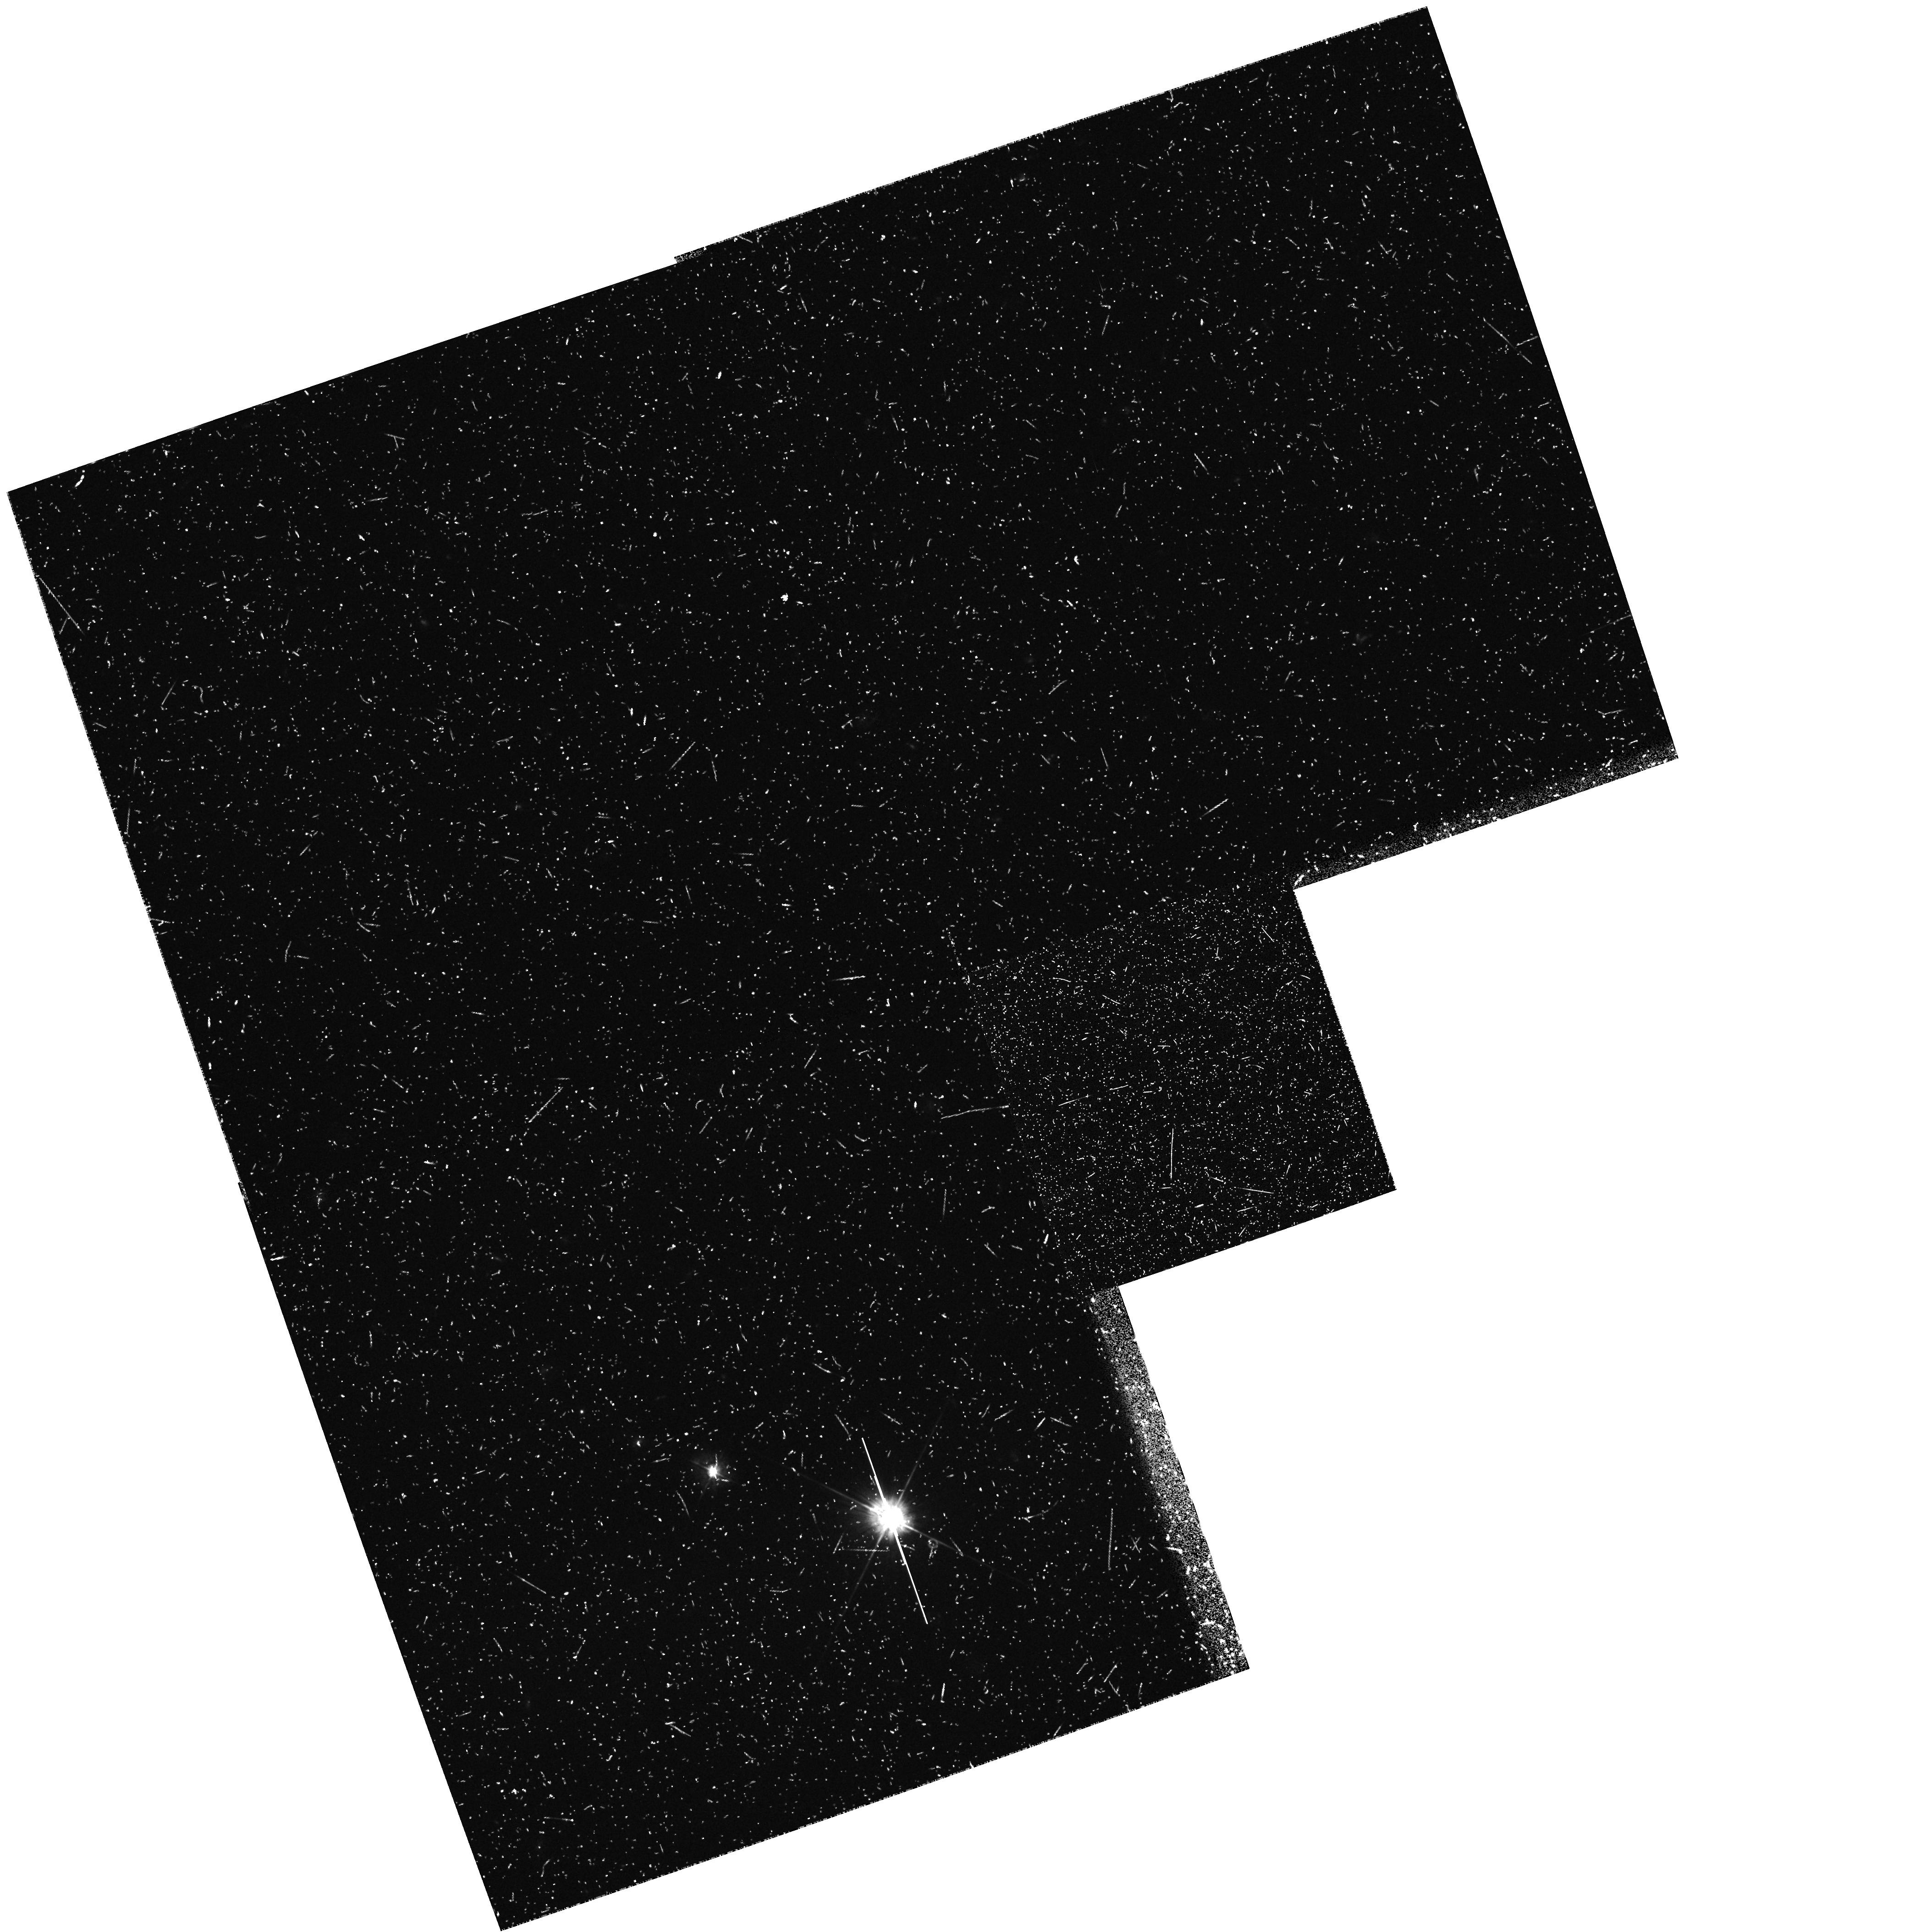
Target: field at RA 158.728°, Dec 39.767°
Instrument: WFPC2/PC
Filter: F450W
Exposure: 43 min
Observation ID: hst_7202_g4_wfpc2_pc_f450w_u3b7g4

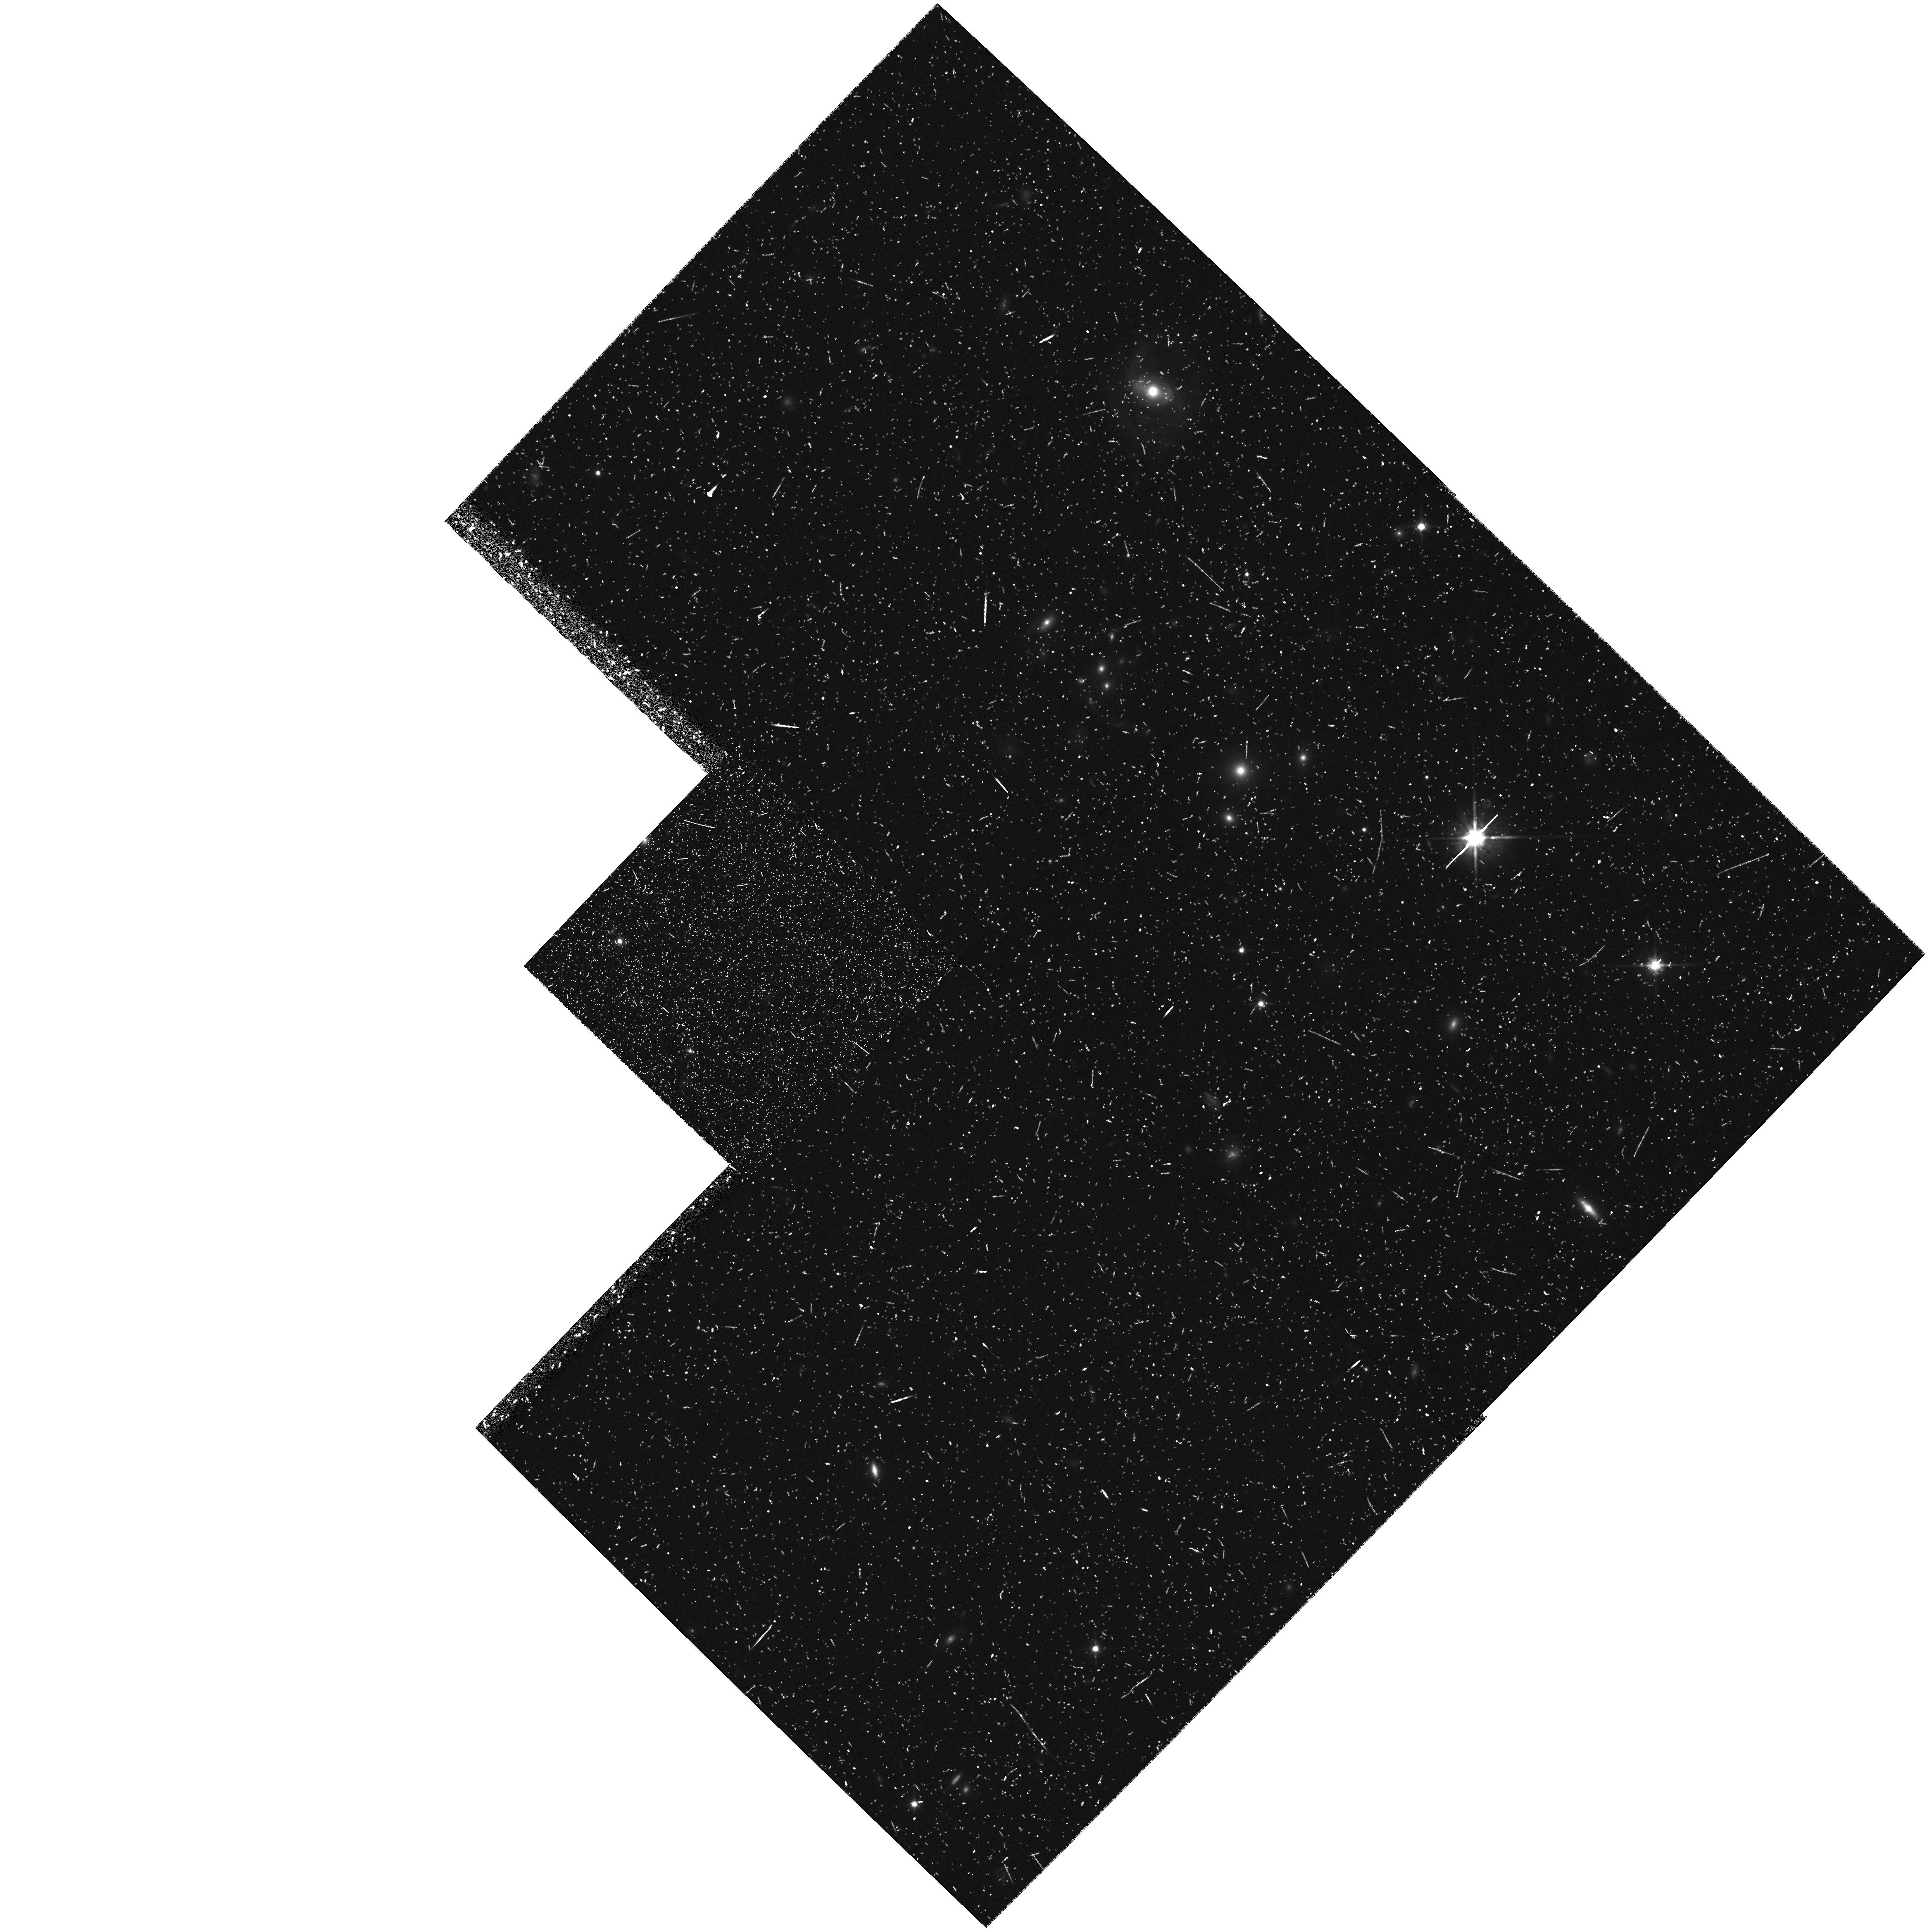
Target: field at RA 5.057°, Dec 28.605°
Instrument: WFPC2/PC
Filter: F814W
Exposure: 47 min
Observation ID: hst_7202_4y_wfpc2_pc_f814w_u3b74y

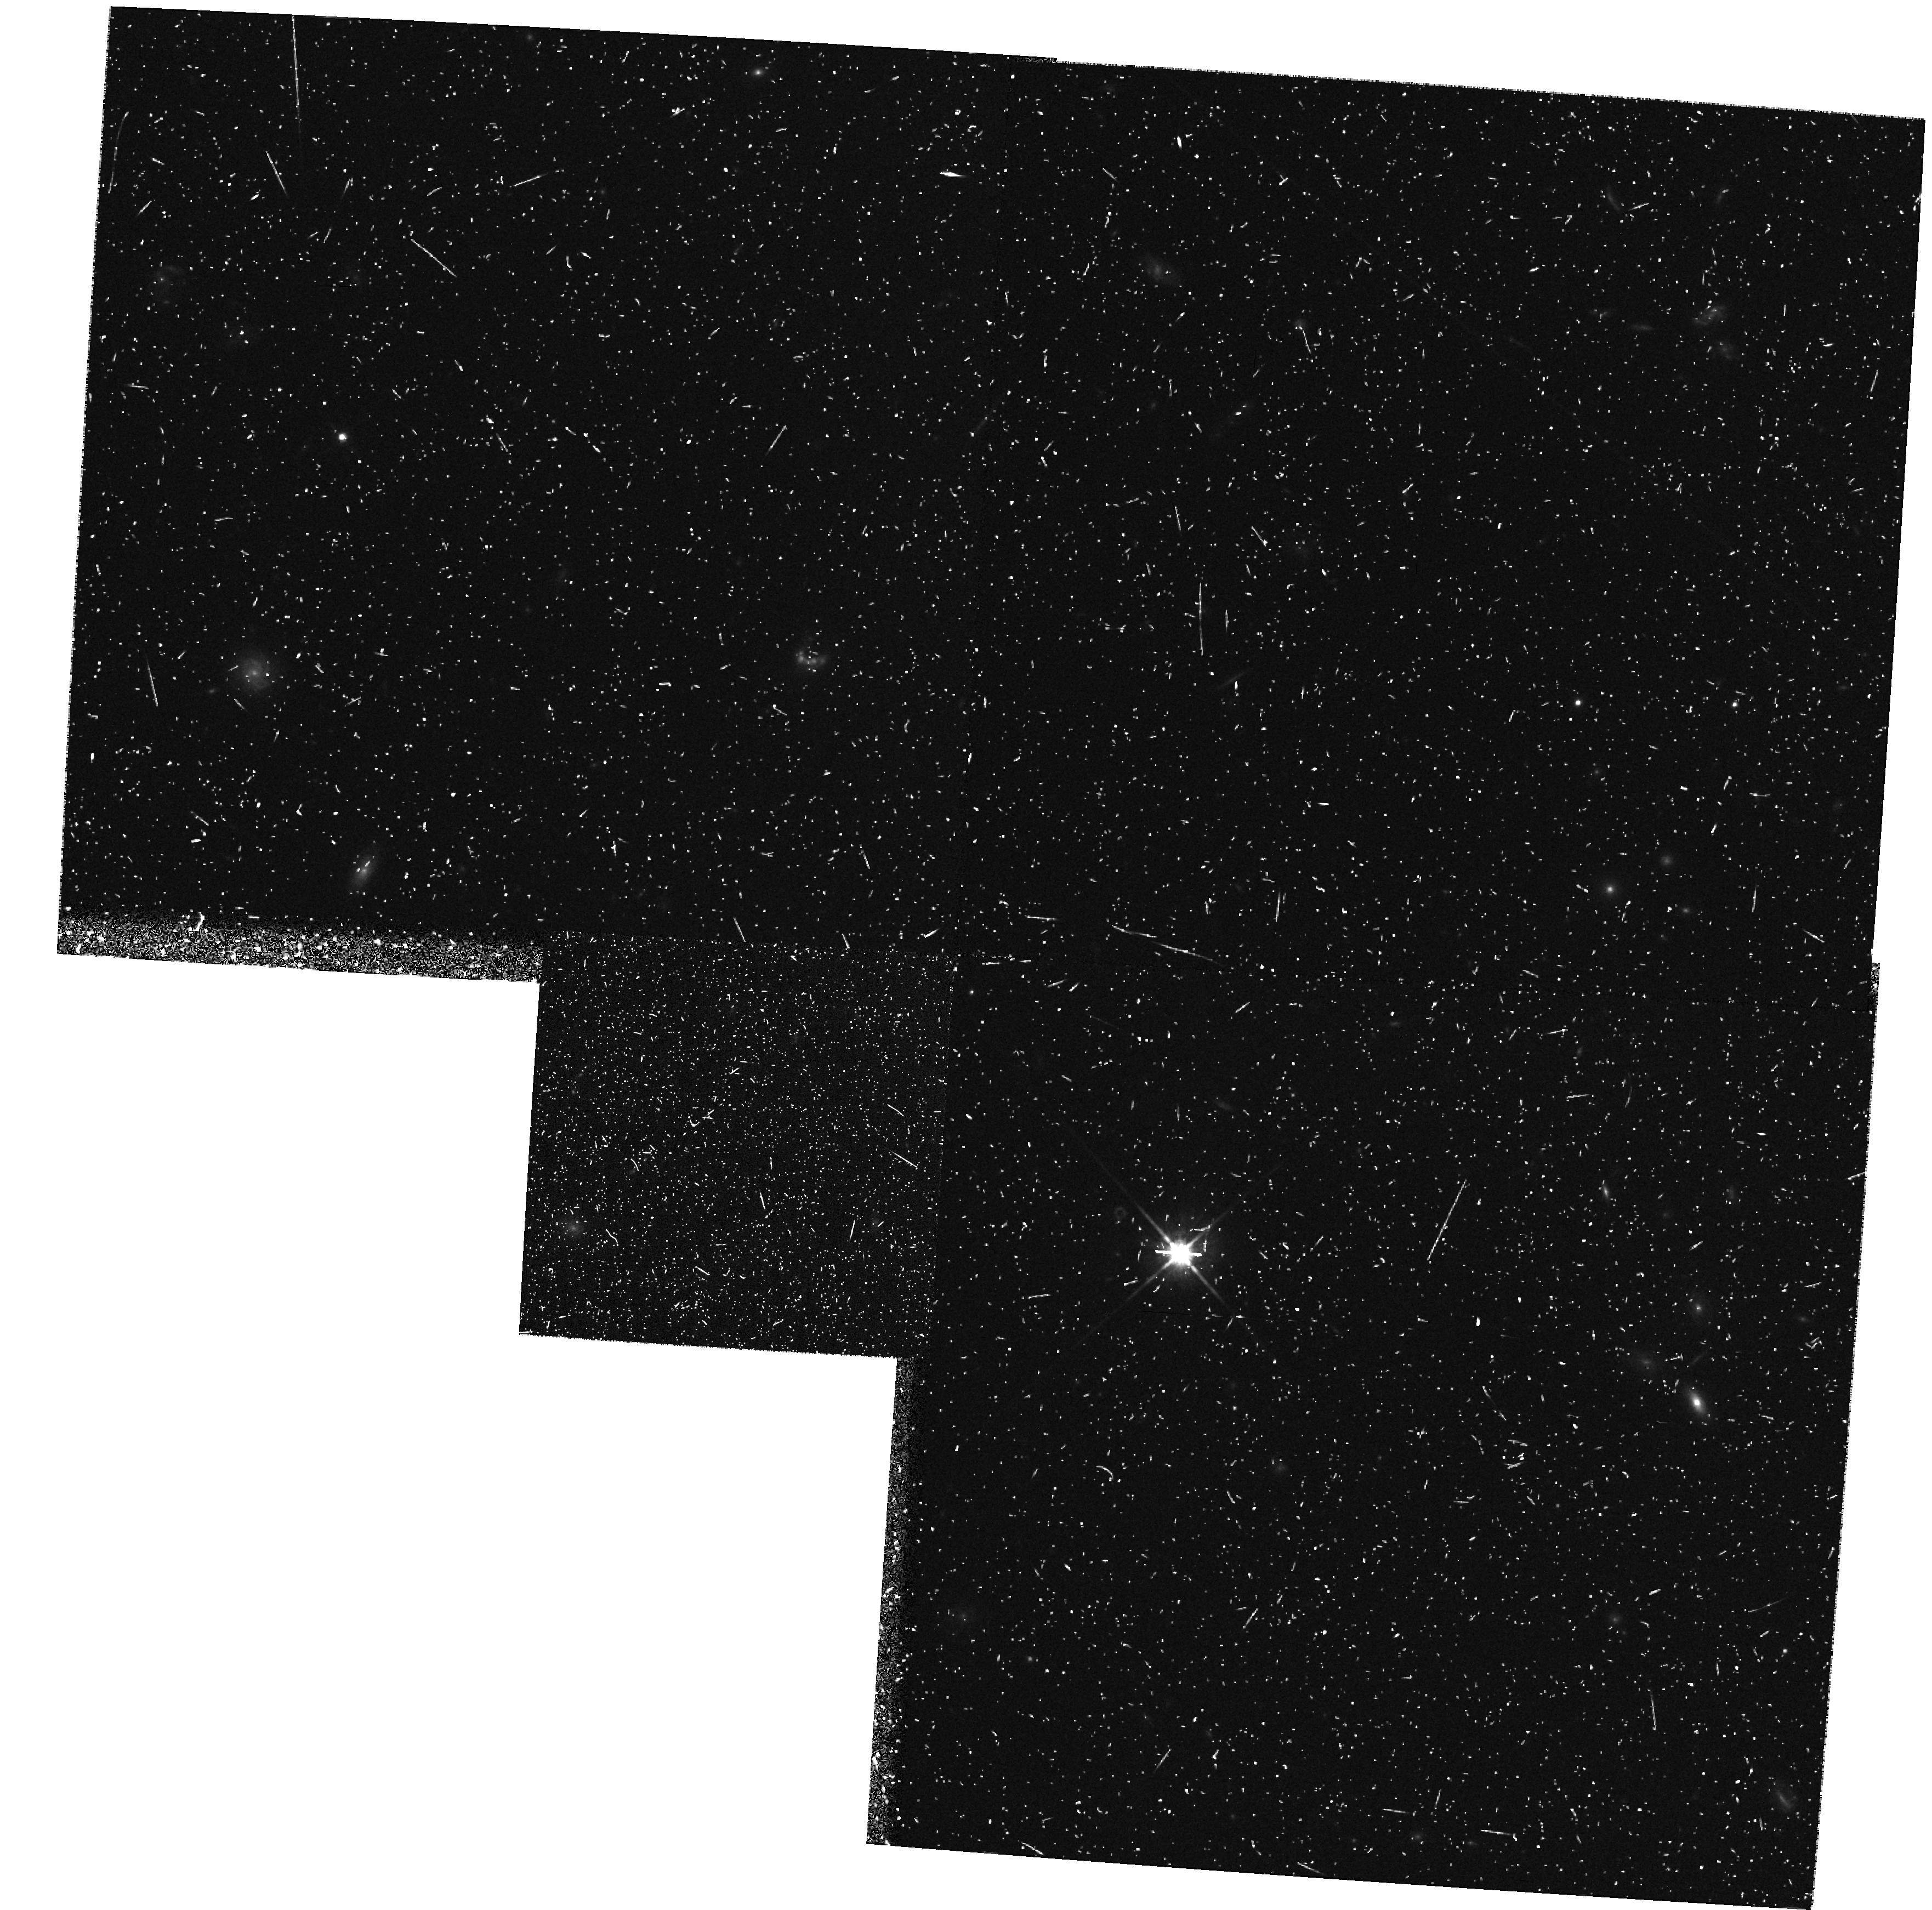
Target: field at RA 214.431°, Dec 52.389°
Instrument: WFPC2/PC
Filter: F814W
Exposure: 30 min
Observation ID: hst_7202_rl_wfpc2_pc_f814w_u3b7rl

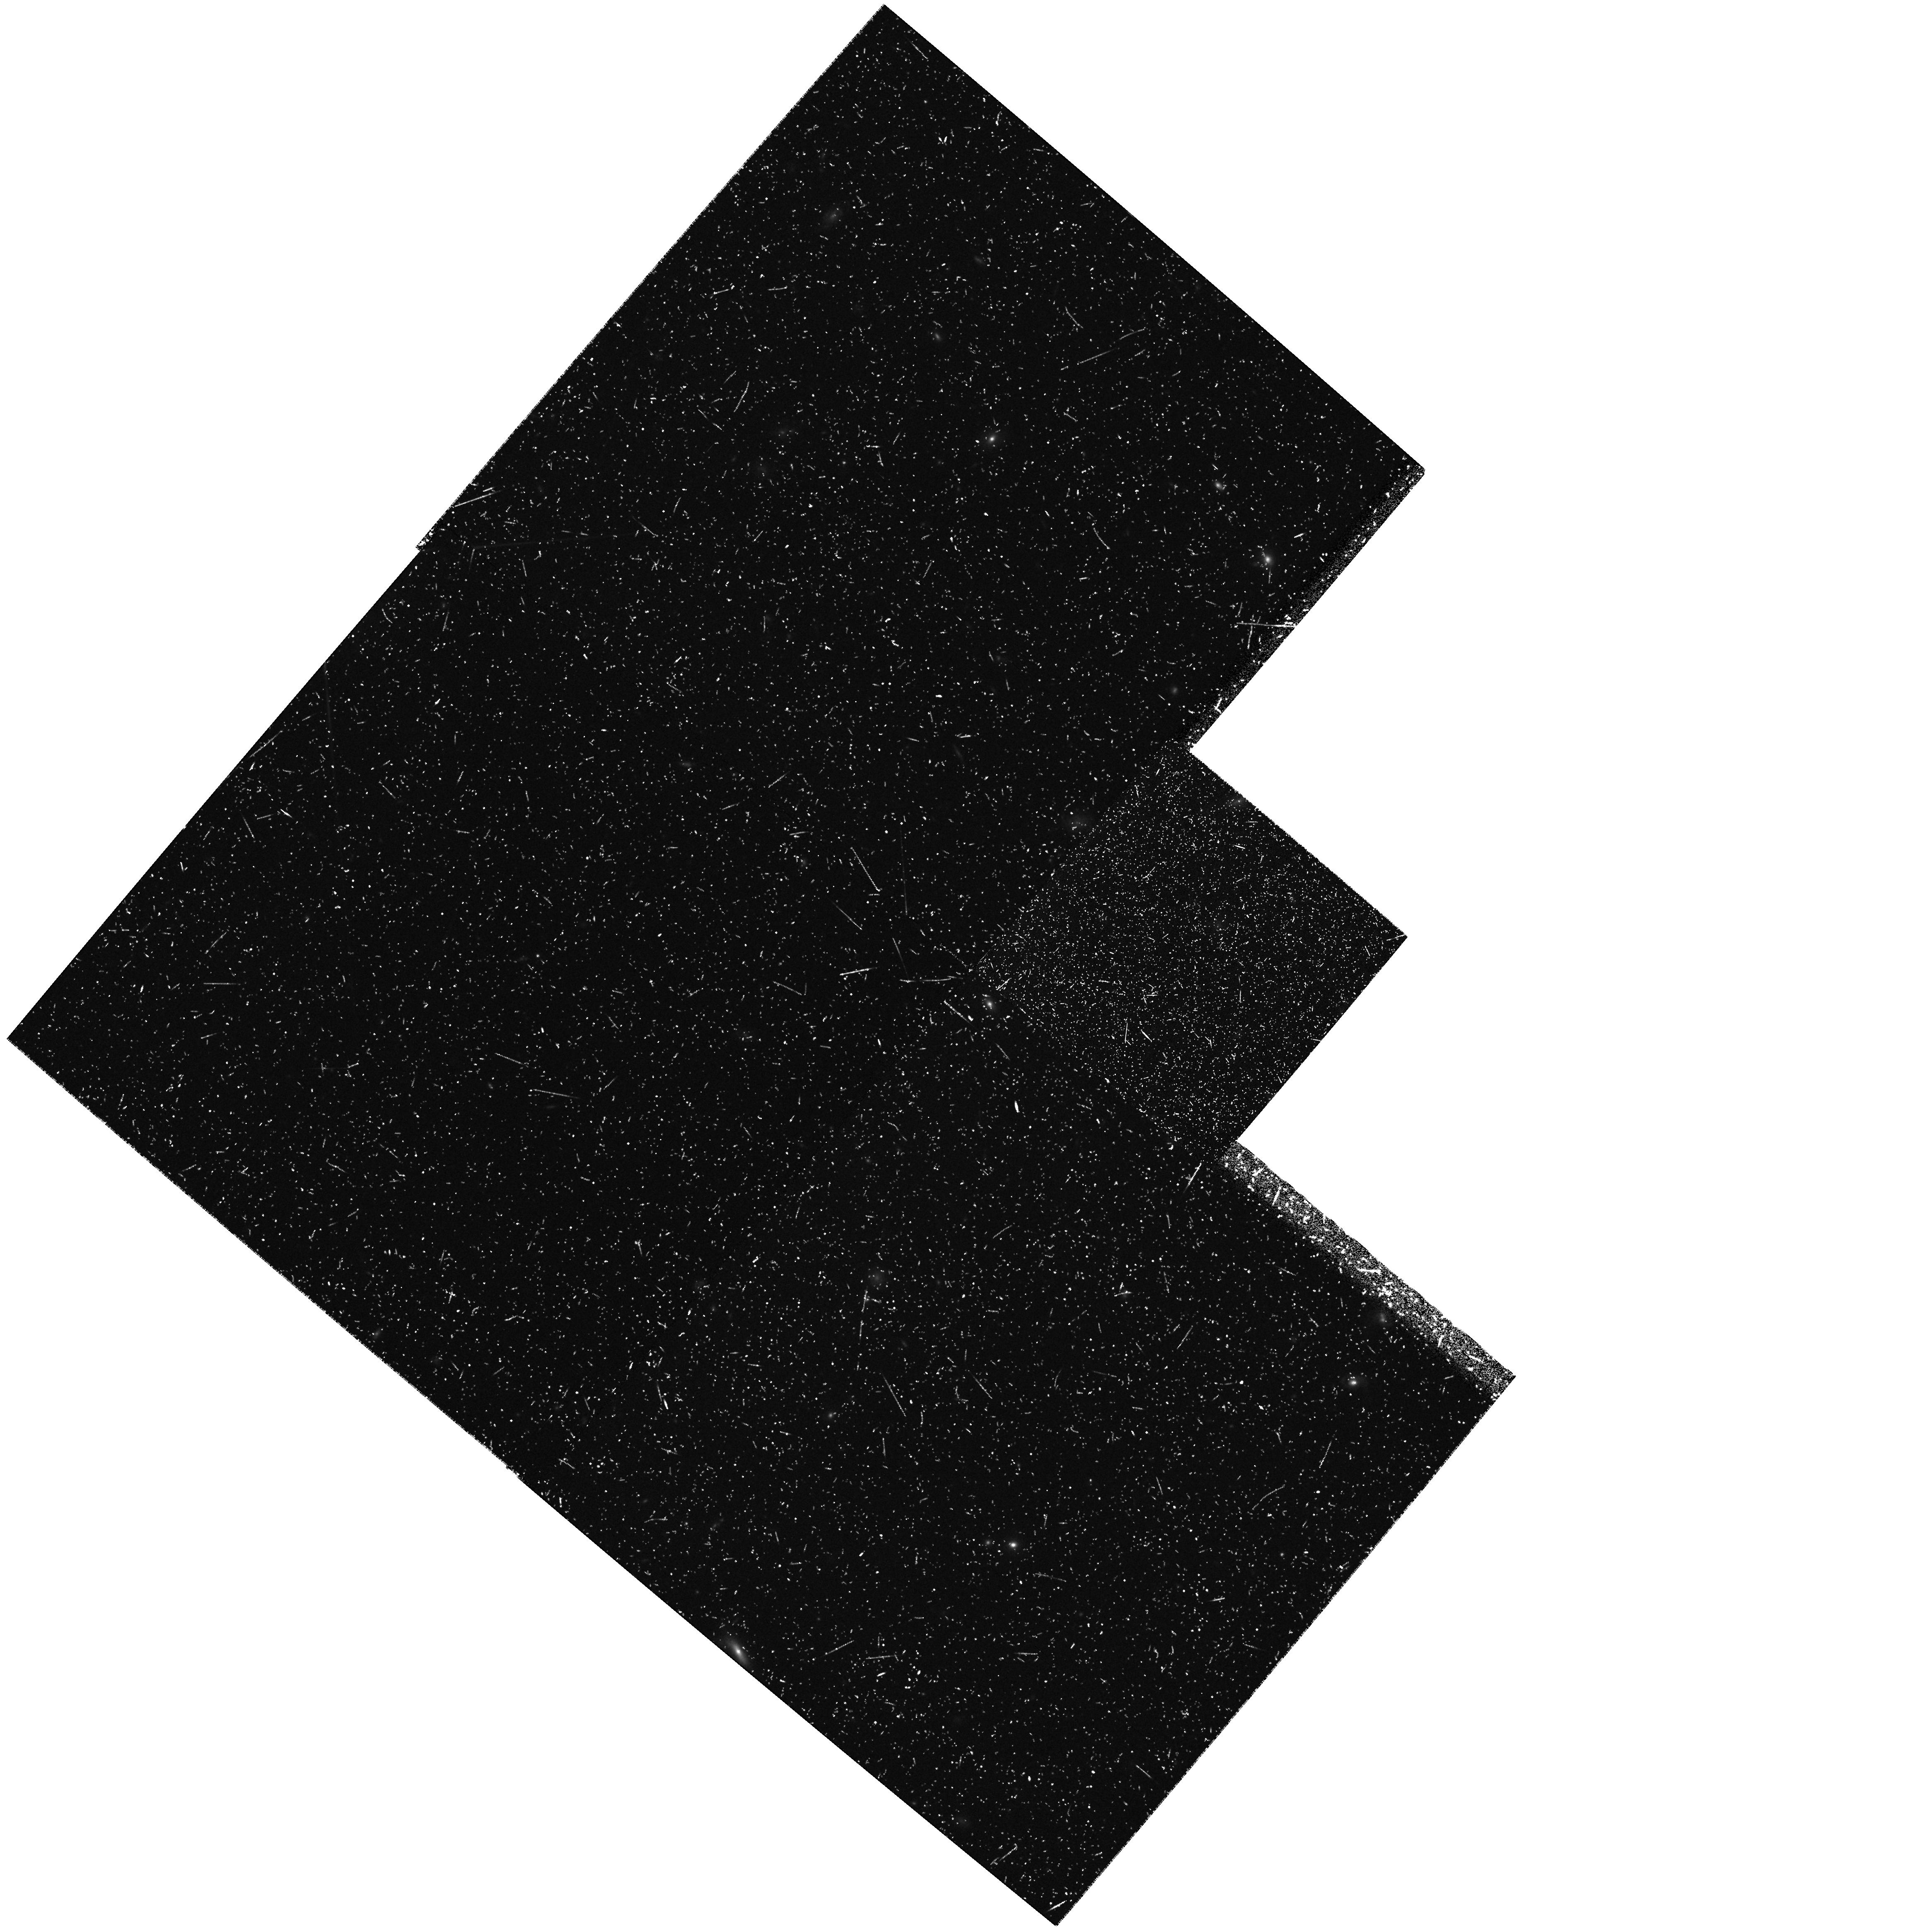
Target: field at RA 184.901°, Dec 47.386°
Instrument: WFPC2/PC
Filter: F814W
Exposure: 48 min
Observation ID: hst_7202_fz_wfpc2_pc_f814w_u3b7fz

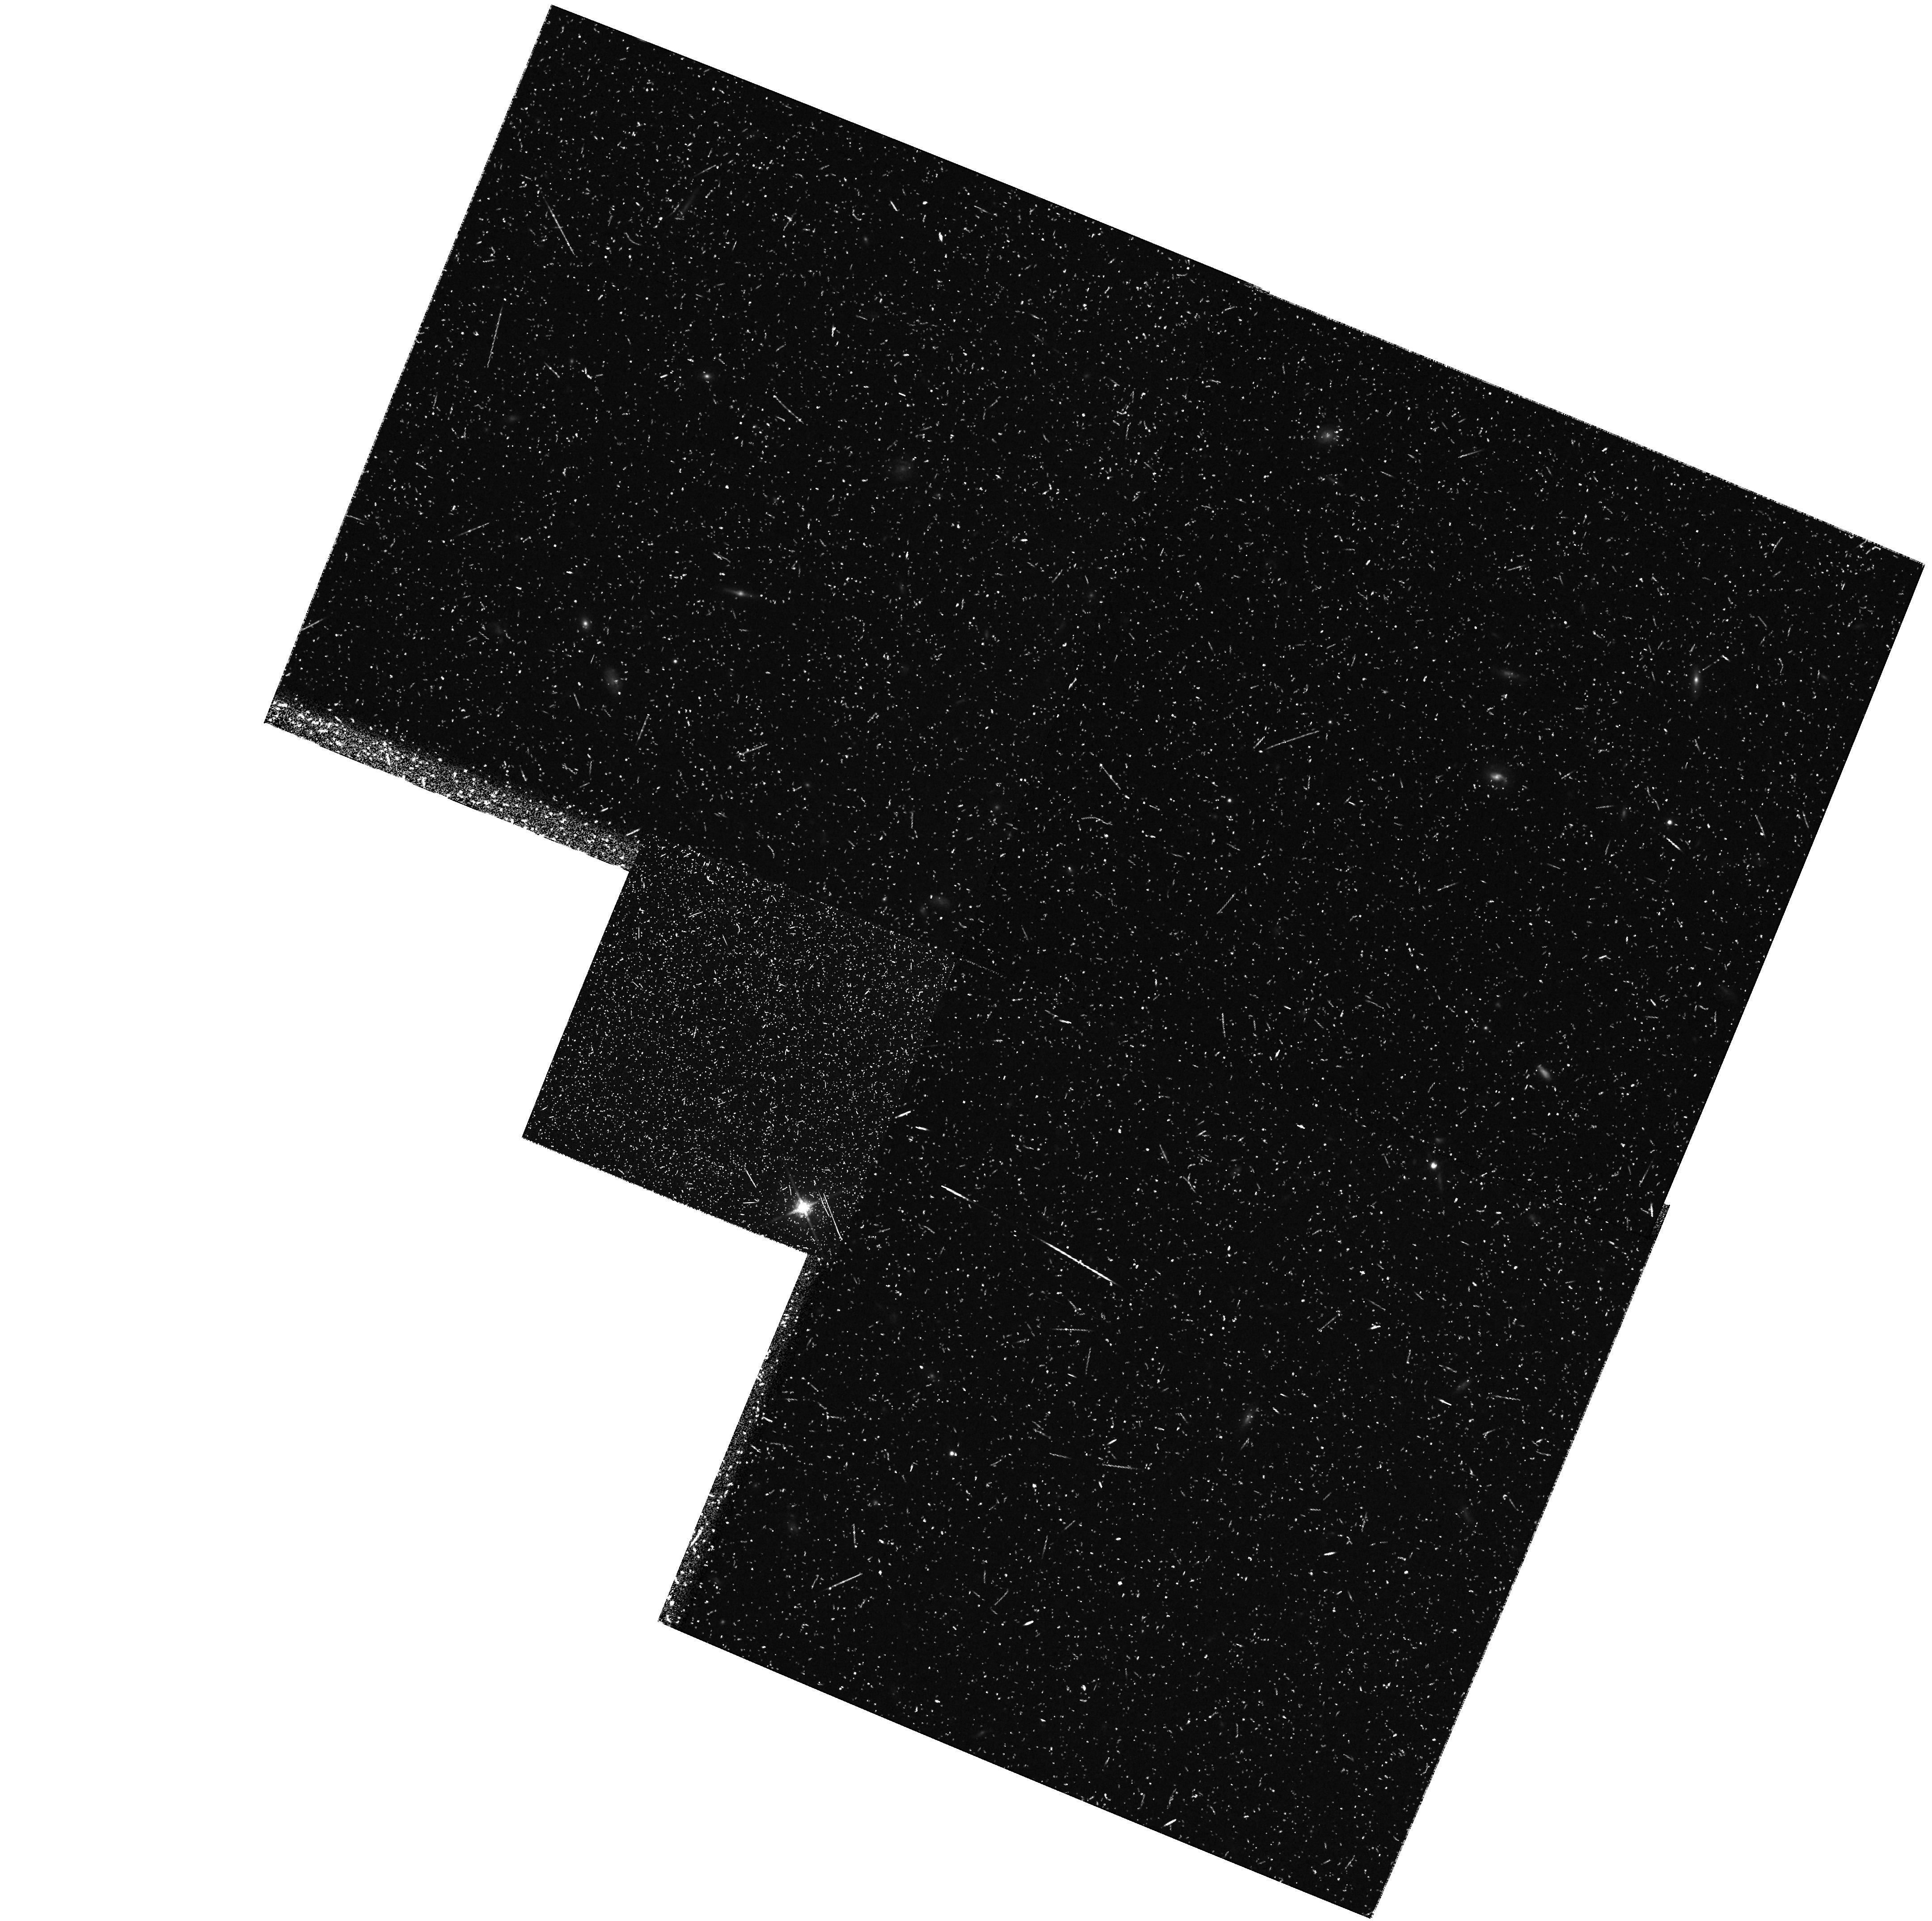
Target: field at RA 194.221°, Dec 22.112°
Instrument: WFPC2/PC
Filter: F814W
Exposure: 50 min
Observation ID: hst_7202_rw_wfpc2_pc_f814w_u3b7rw

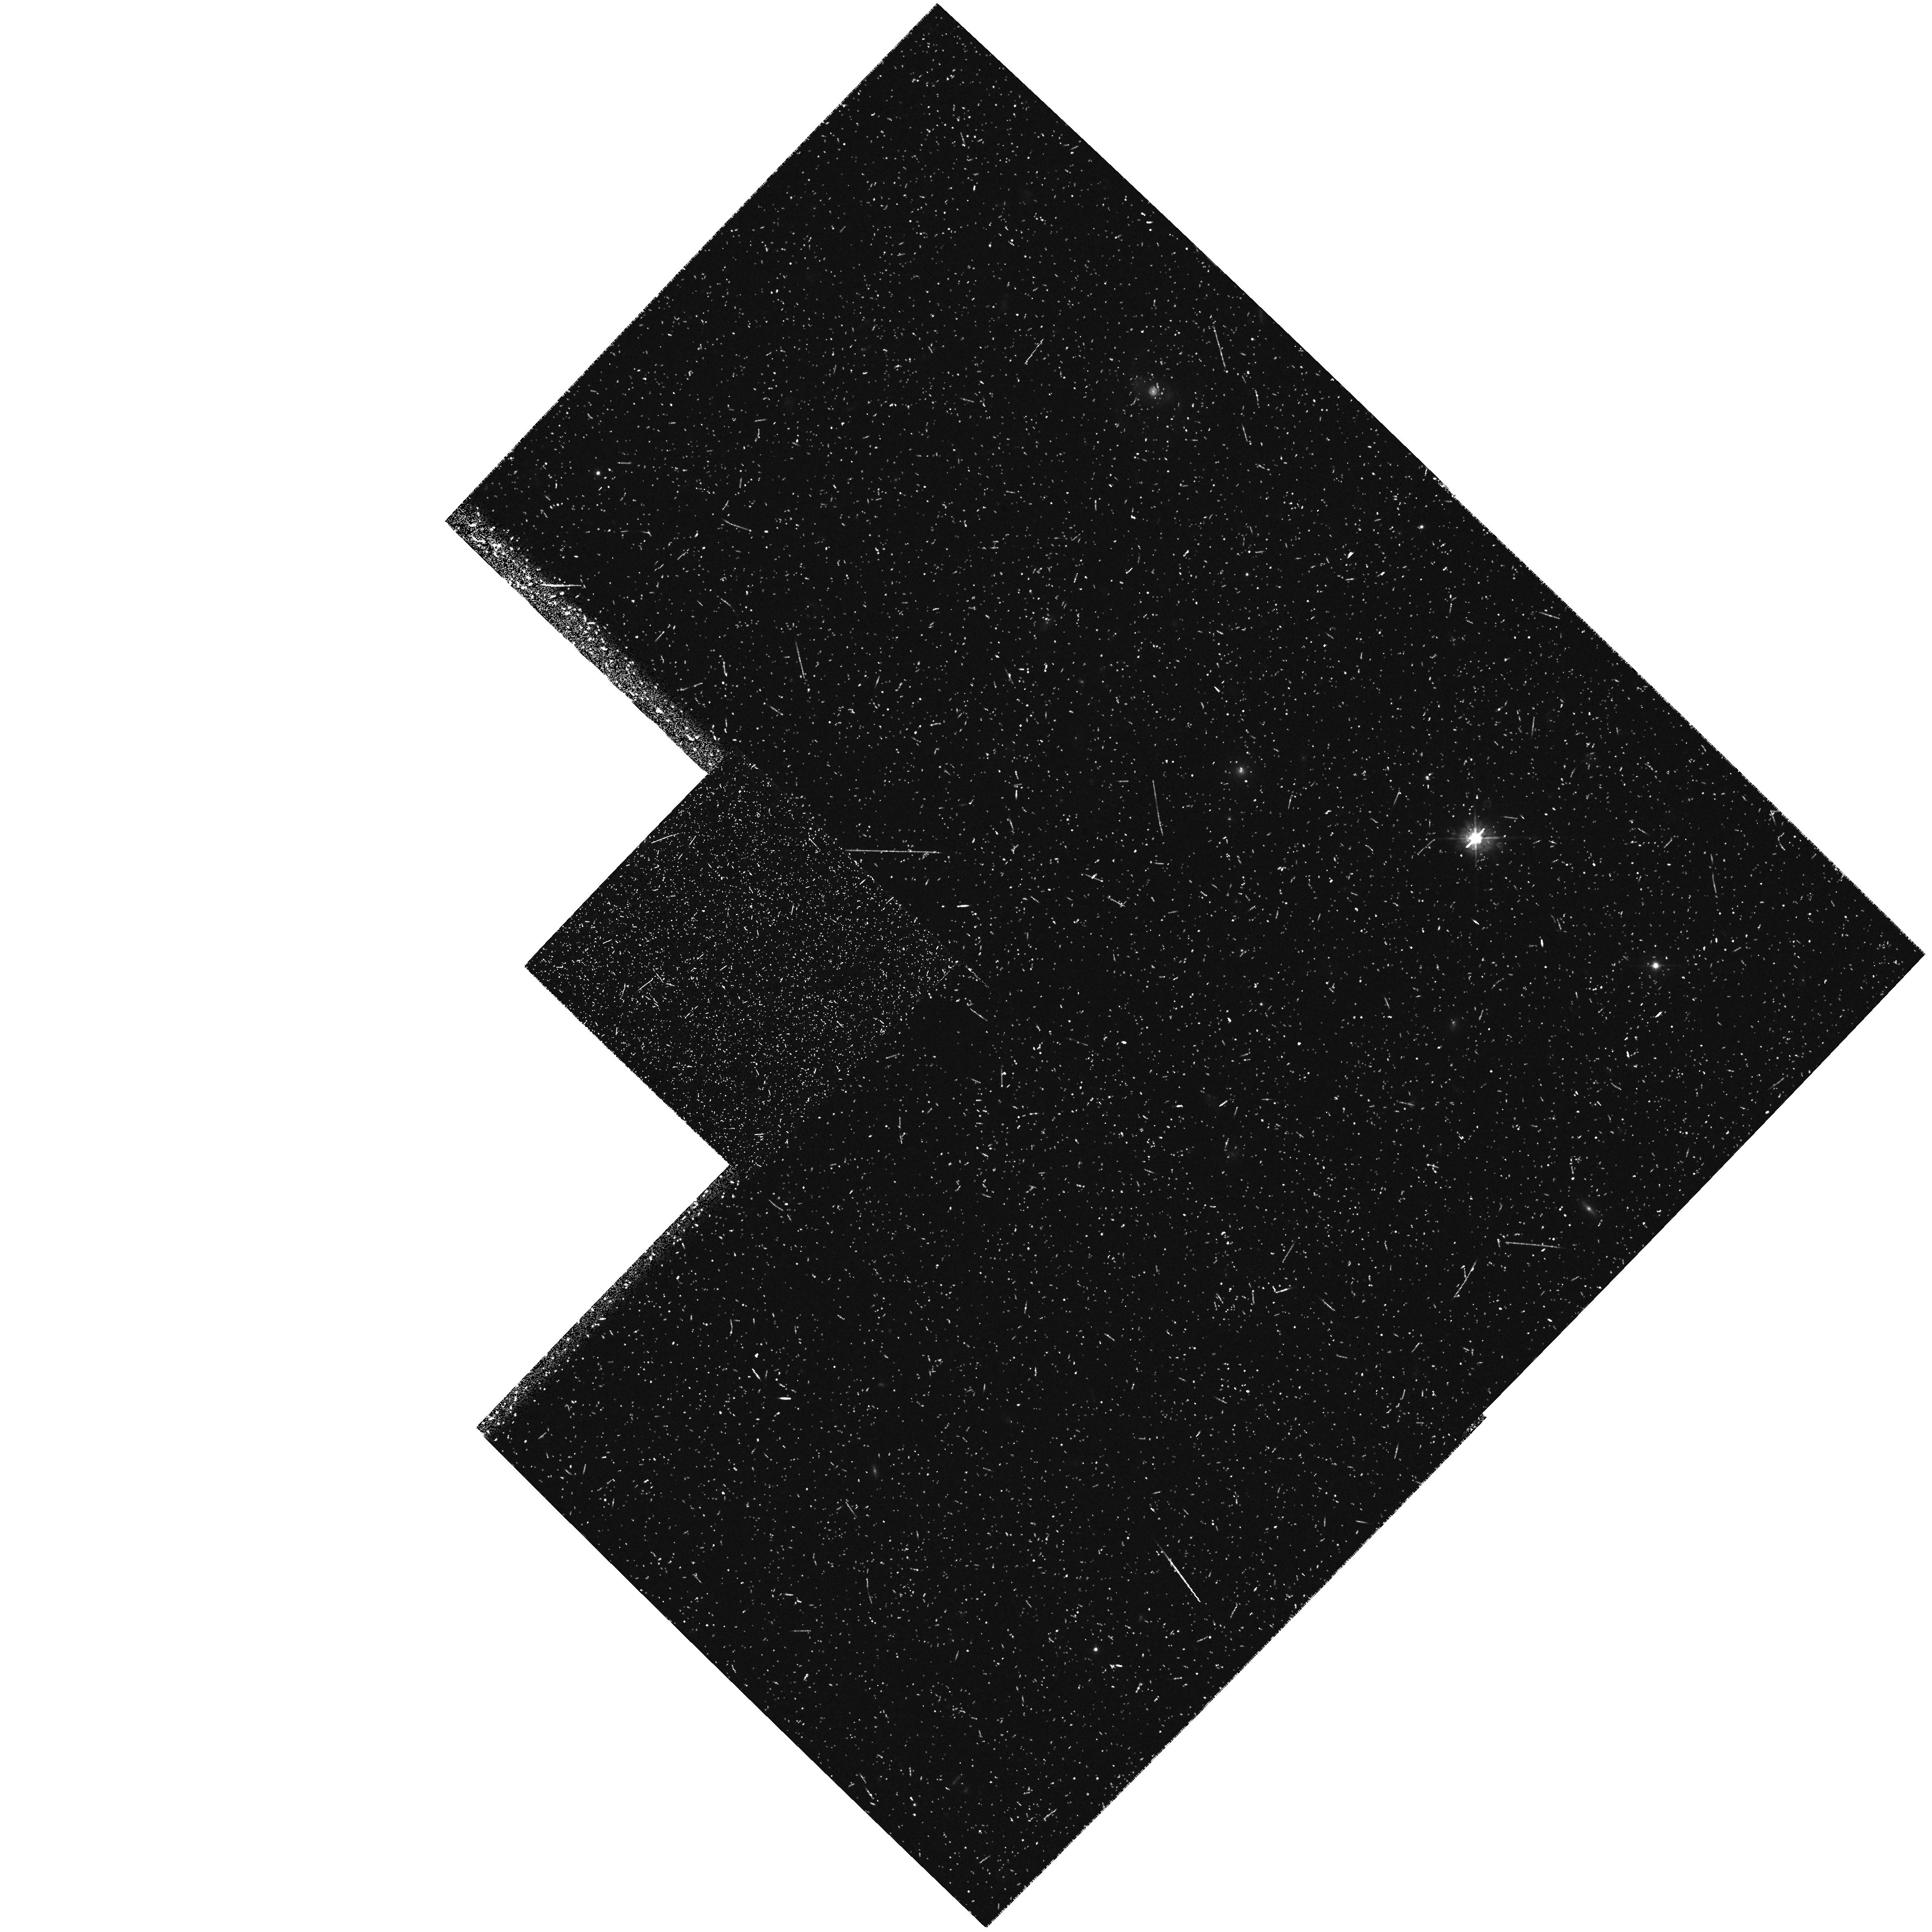
Target: field at RA 5.057°, Dec 28.605°
Instrument: WFPC2/PC
Filter: F450W
Exposure: 47 min
Observation ID: hst_7202_50_wfpc2_pc_f450w_u3b750

The WFPC2 B-Band parallel survey: a systematic and synoptic study of galaxy formation and evolution - Short Orbit Cases (PI: Windhorst, Rogier A.)

We request up to 216 WFPC2 parallel orbits in Cycle 6 and 7 to begin a WFPC2 B-band parallel survey and make a synoptic study of galaxy formation and evolution. This will result in 24 fields of 8--12 orbits each (~6--8 in \Bband and 1--2 in \Vband & \Iband) and another 24 fields of 4--7 orbits (~3--4 in B and ~1 in V and/or I), providing for the first time large -area WFPC2 coverage in B, yielding ~10,000 field galaxies with 18.5 B 25 mag. These will be analyzed in conjunction with our ultradeep \Bband images. The B-band parallel survey will provide good galaxy morphology and neural network classifications for 18.5 B 25 mag, and our Cycle 5 ultradeep survey for 24 B 26.5 mag. This will allow us to study the nature and evolution of the faint blue galaxy population in the B-filter where the excess of the faint galaxy counts is most pronounced. Specifically, the B-band parallel survey will allow us to study: (1) the B-band galaxy counts as a function of morphological type over the magnitude range 15 B 27 mag, and so provide strong constraints for galaxy evolution models; (2) the numerous compact blue (sub-galactic?) objects for B\cge 23--24 mag, and study their relation to galaxy formation; (3) B-band samples through an extensive program of ground-based follow-up to get their redshift distributions and LF's as function of type for B 24 mag; & (4) their sub-kpc restframe morphology and color gradients to constrain stellar populations and dust.